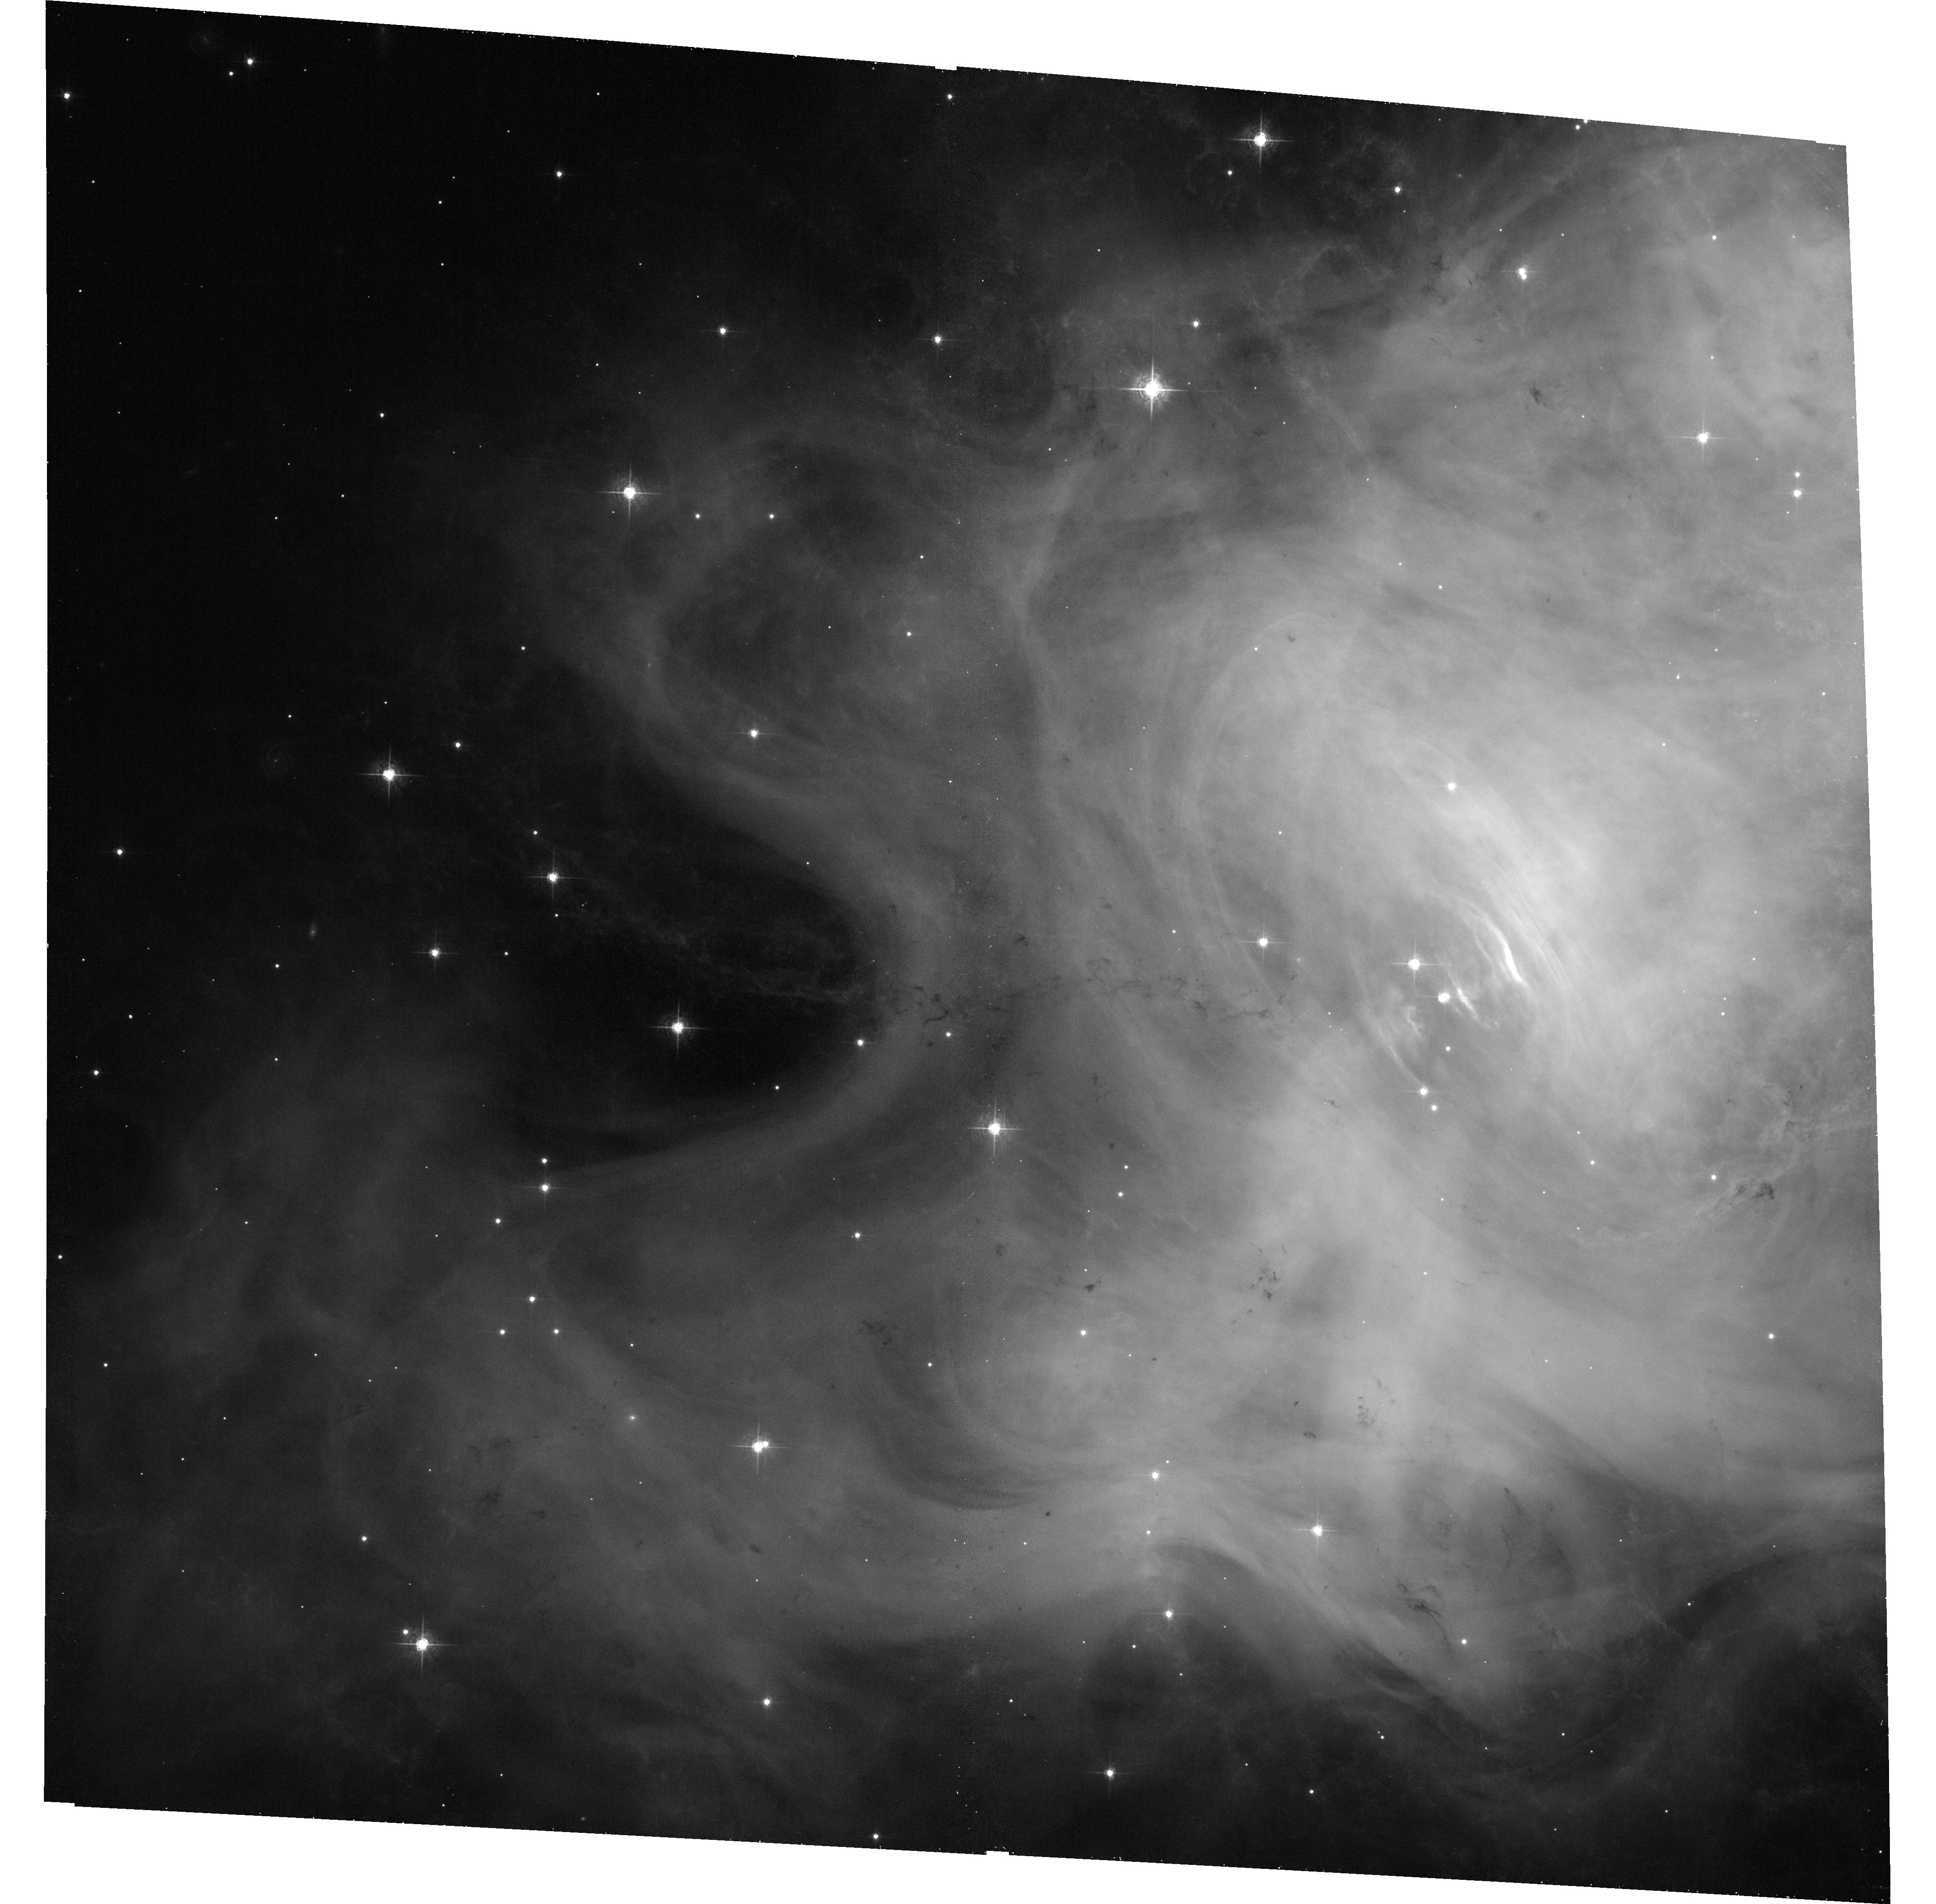
Target: CRAB. Instrument: ACS/WFC. Filter: F550M. Exposure: 33 min. Observation ID: hst_13348_02_acs_wfc_f550m_jcce02

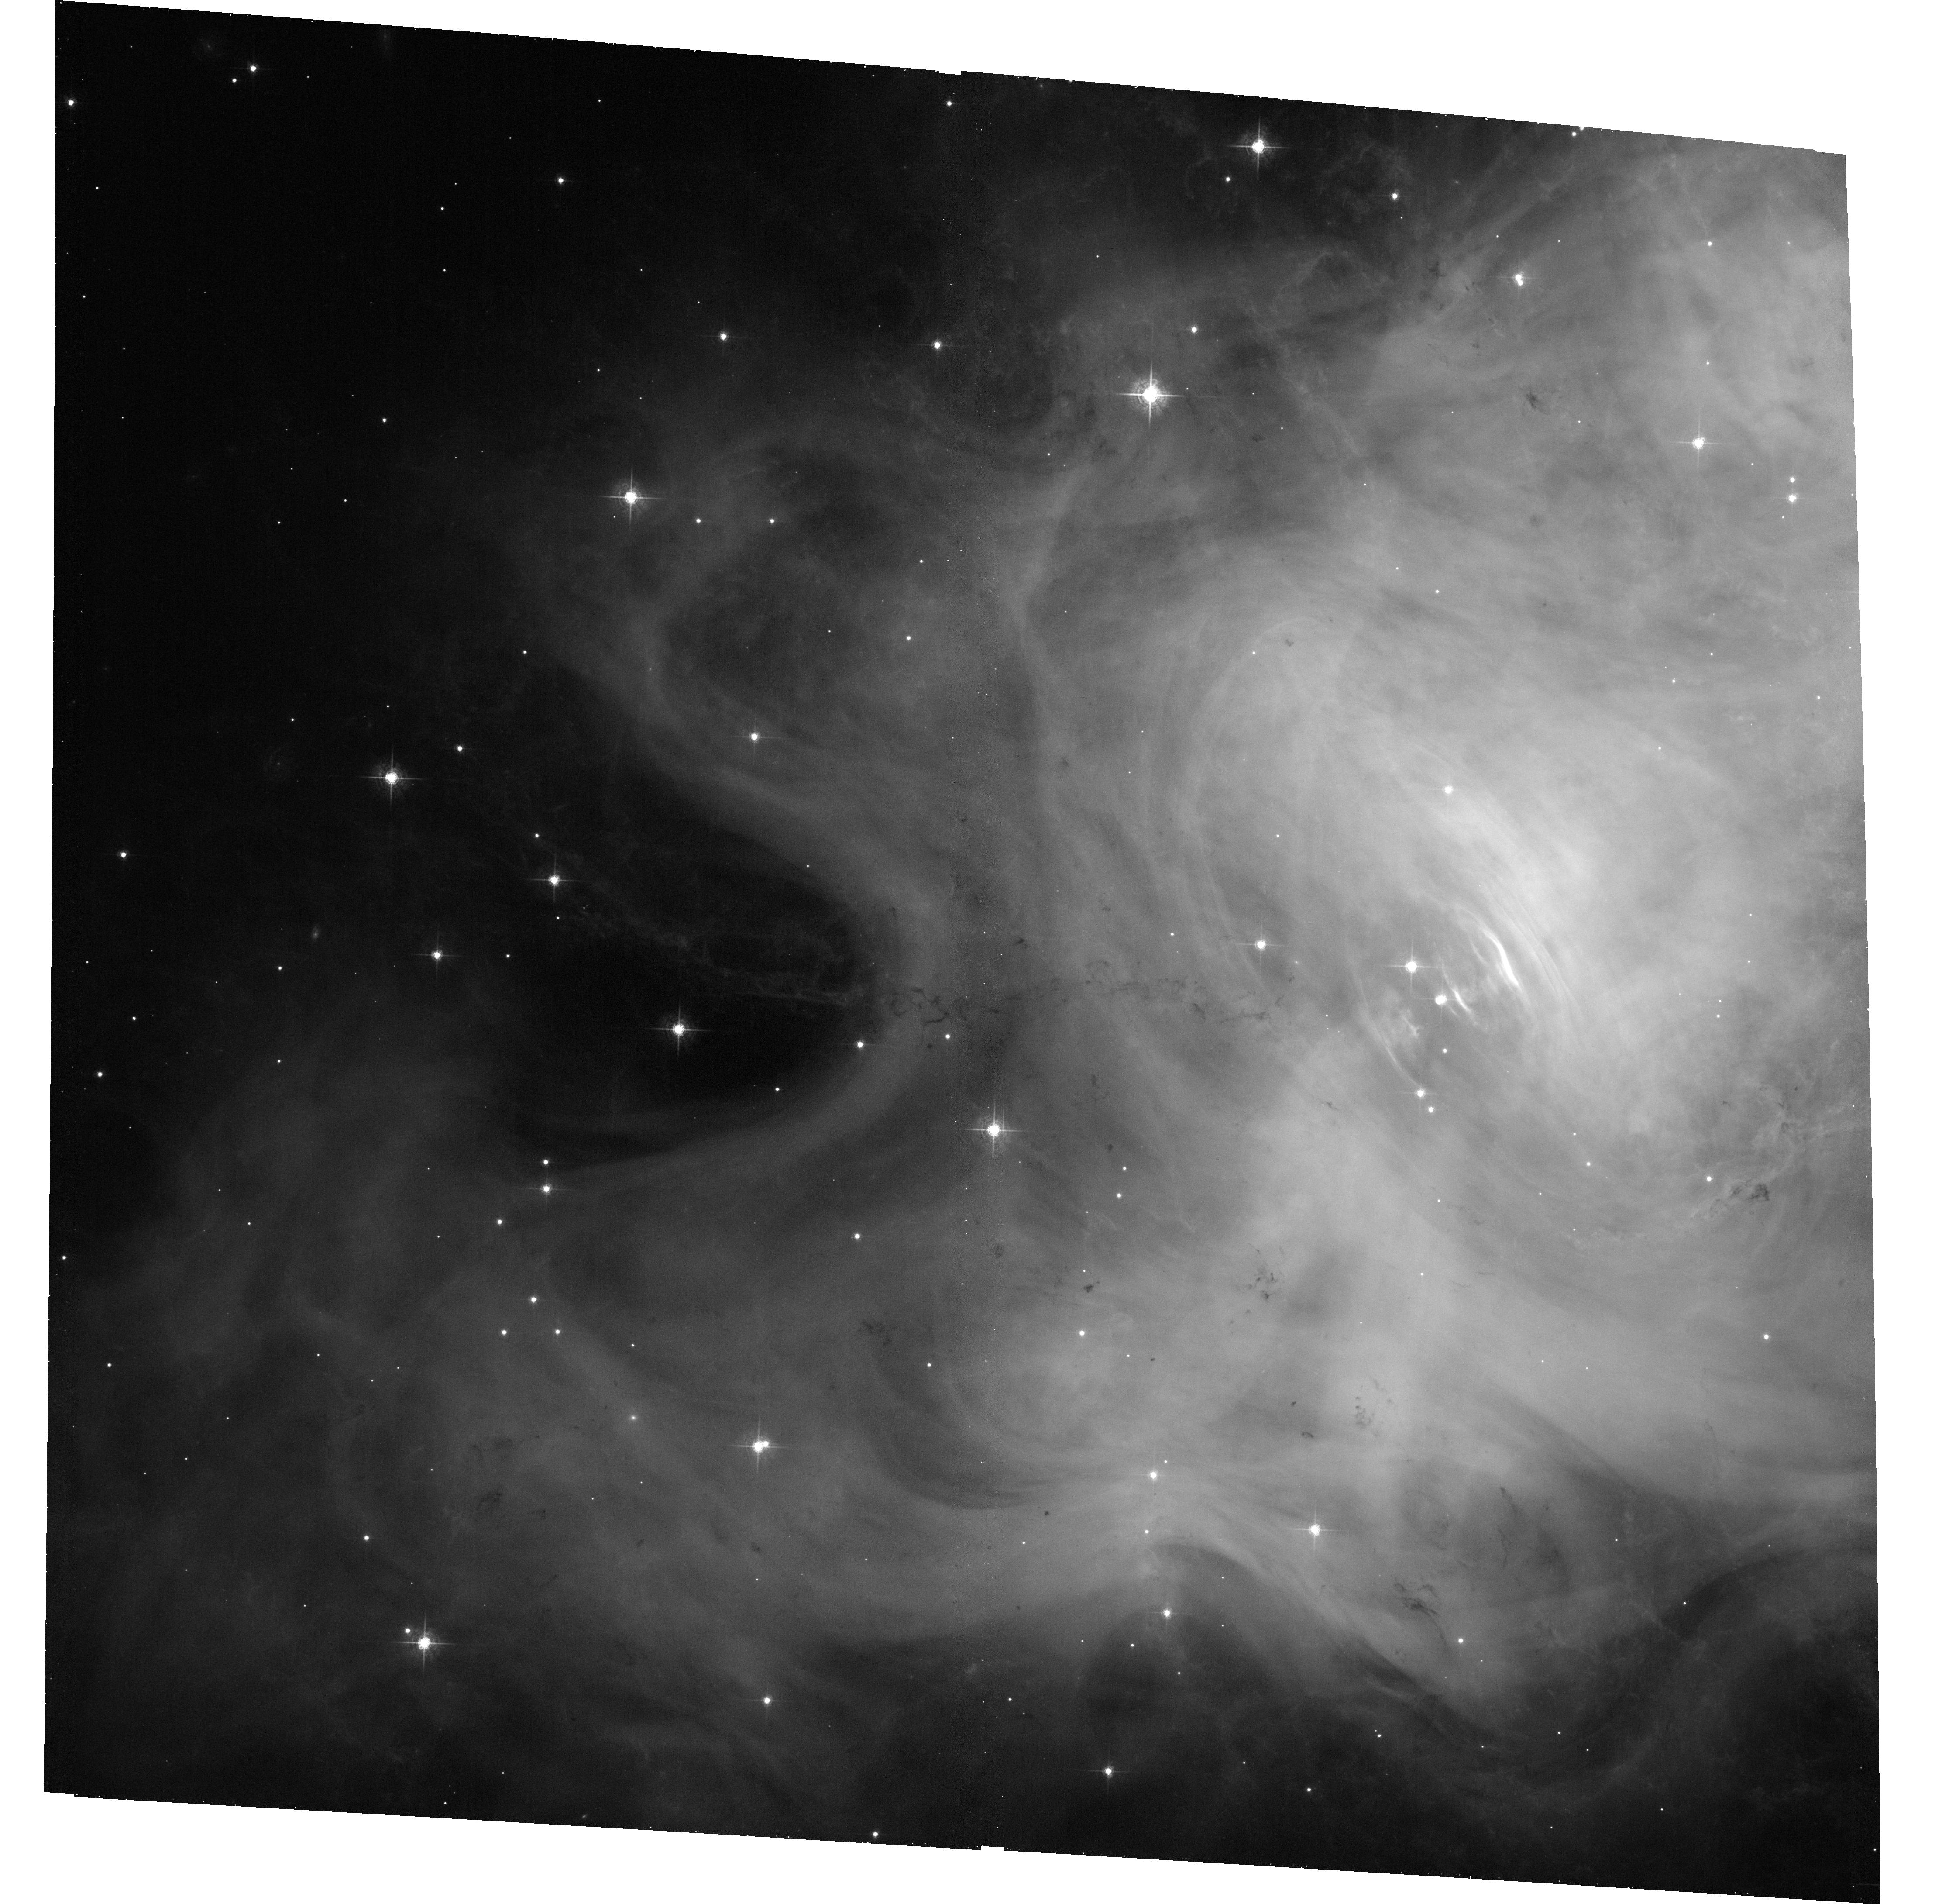
Target: CRAB. Instrument: ACS/WFC. Filter: F550M. Exposure: 33 min. Observation ID: hst_13348_01_acs_wfc_f550m_jcce01

Imaging the Crab nebula when it is flaring in gamma-rays (PI: De Luca, Andrea)

One of the most intriguing results of the gamma-ray instruments currently in orbit has been the detection of powerful flares from the Crab Nebula. Such events, detected roughly once per year, can be very spectacular. Indeed, in April 2011, for a few days the Crab was by far the brightest source in the gamma-ray sky. Such a dramatic variability challenges our understanding of how pulsar wind nebulae work and defies current astrophysical models for particle acceleration. With the aim of locating the site(s) of the flares, an ad hoc HST strategy must be put in place to be prepared and react promptly in case of a new brightening in gamma rays. We ask here for a triggered TOO observation of the Crab Nebula with ACS/WFC in case a gamma-ray flare is announced by the Agile and/or Fermi missions. This is a crucial part of a multiwavelength program that we are organizing, based on lessons learnt from our follow-up observations of previous flares, including a regular (monthly) monitoring of the source both in X-ray and optical through a joint Chandra-HST proposal.